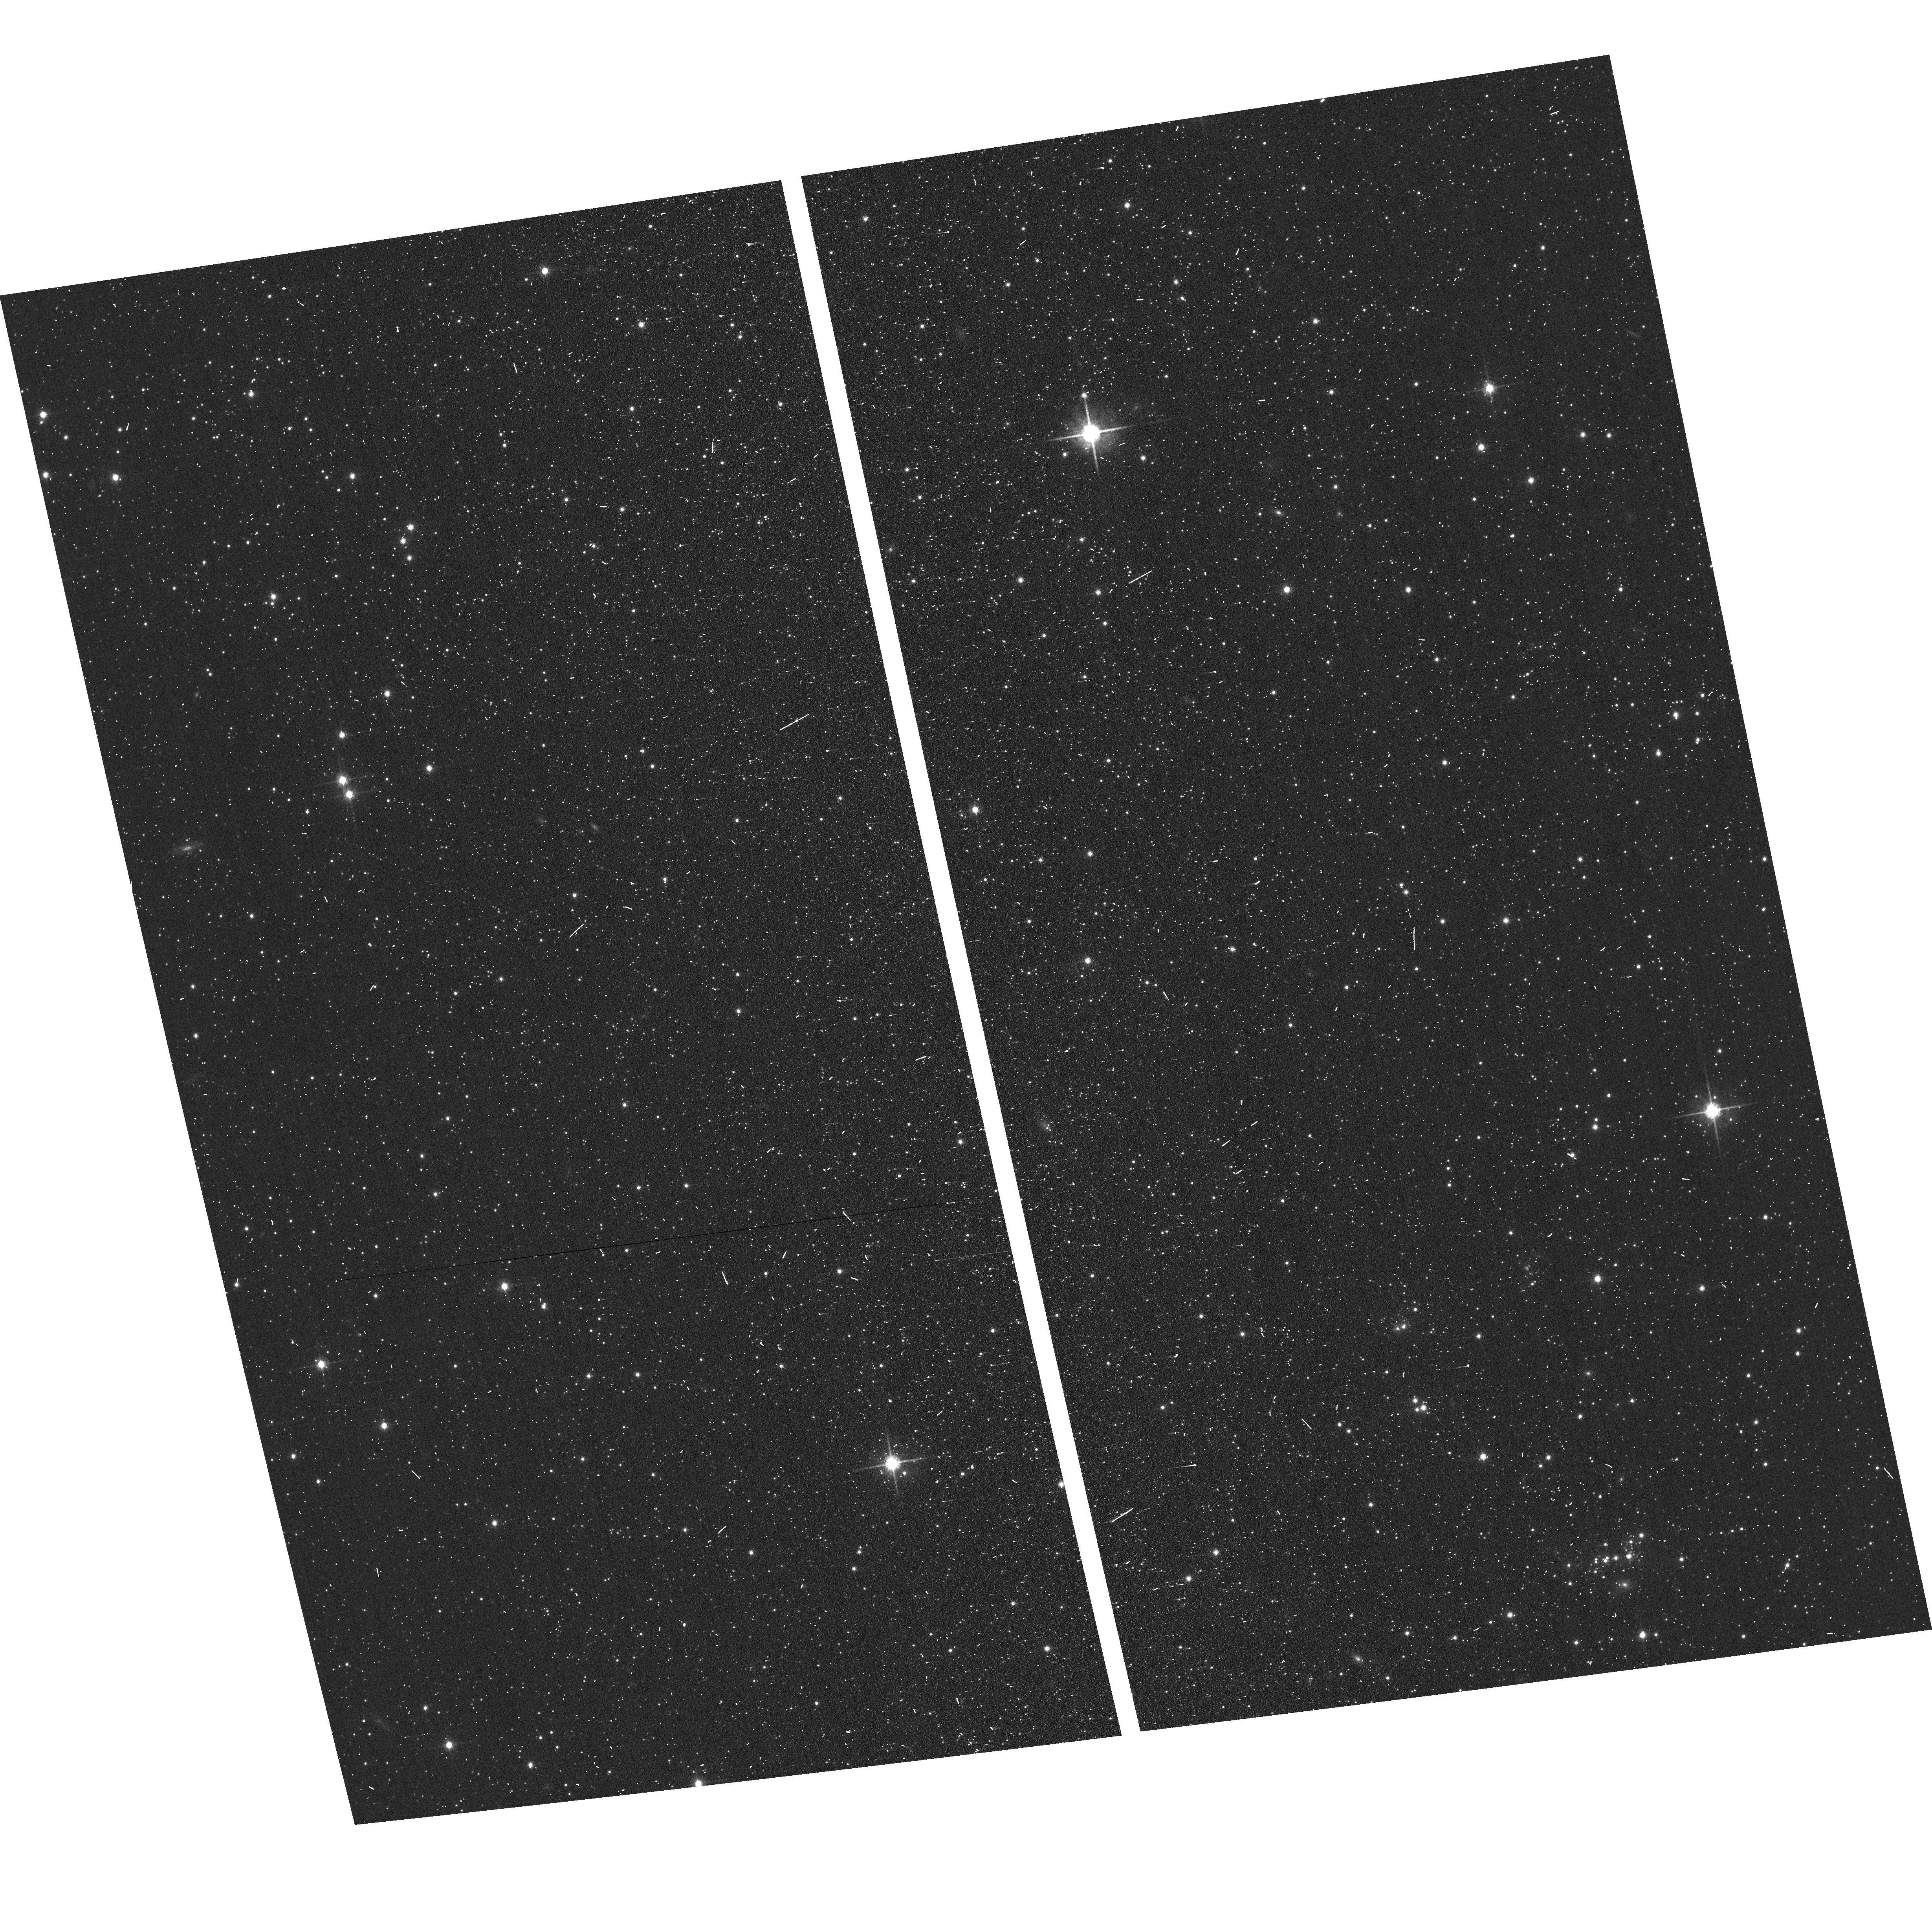
Target: N83-F15-WFC
Instrument: ACS/WFC
Filter: F814W
Exposure: 2 min
Observation ID: hst_17509_63_acs_wfc_f814w_jf9e63

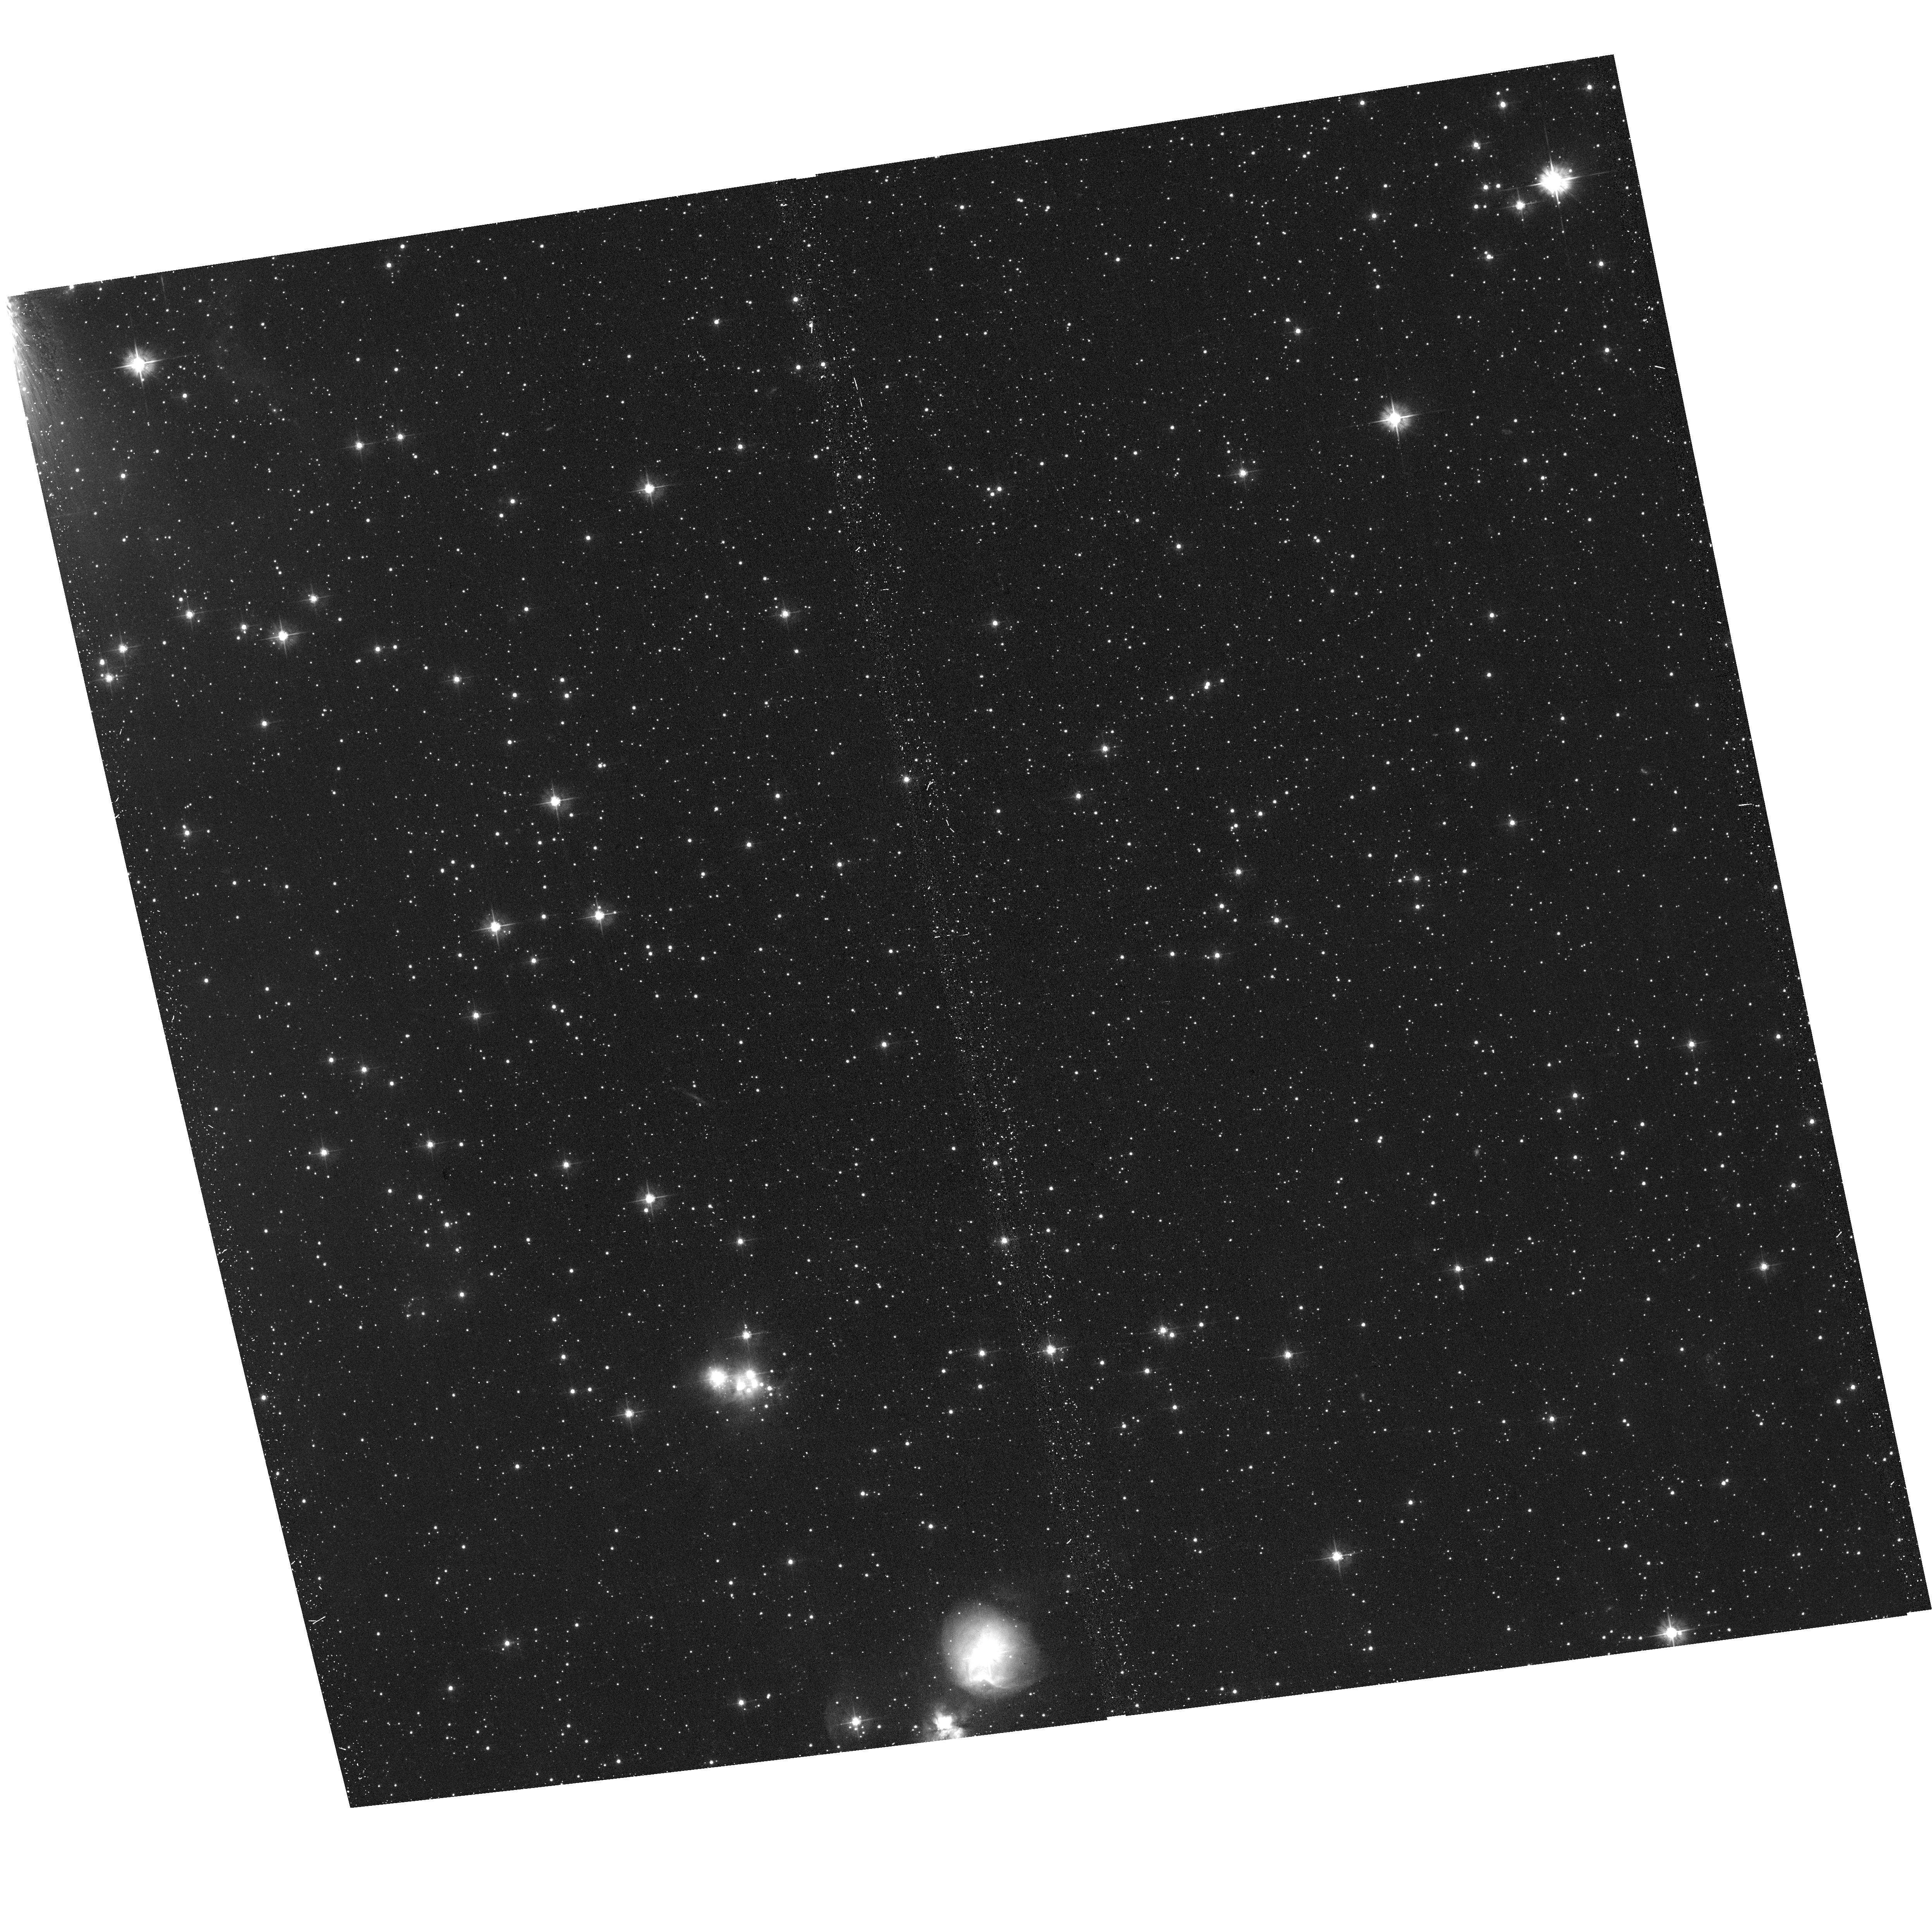
Target: N83-F09-WFC
Instrument: ACS/WFC
Filter: F475W
Exposure: 17 min
Observation ID: hst_17509_07_acs_wfc_f475w_jf9e07

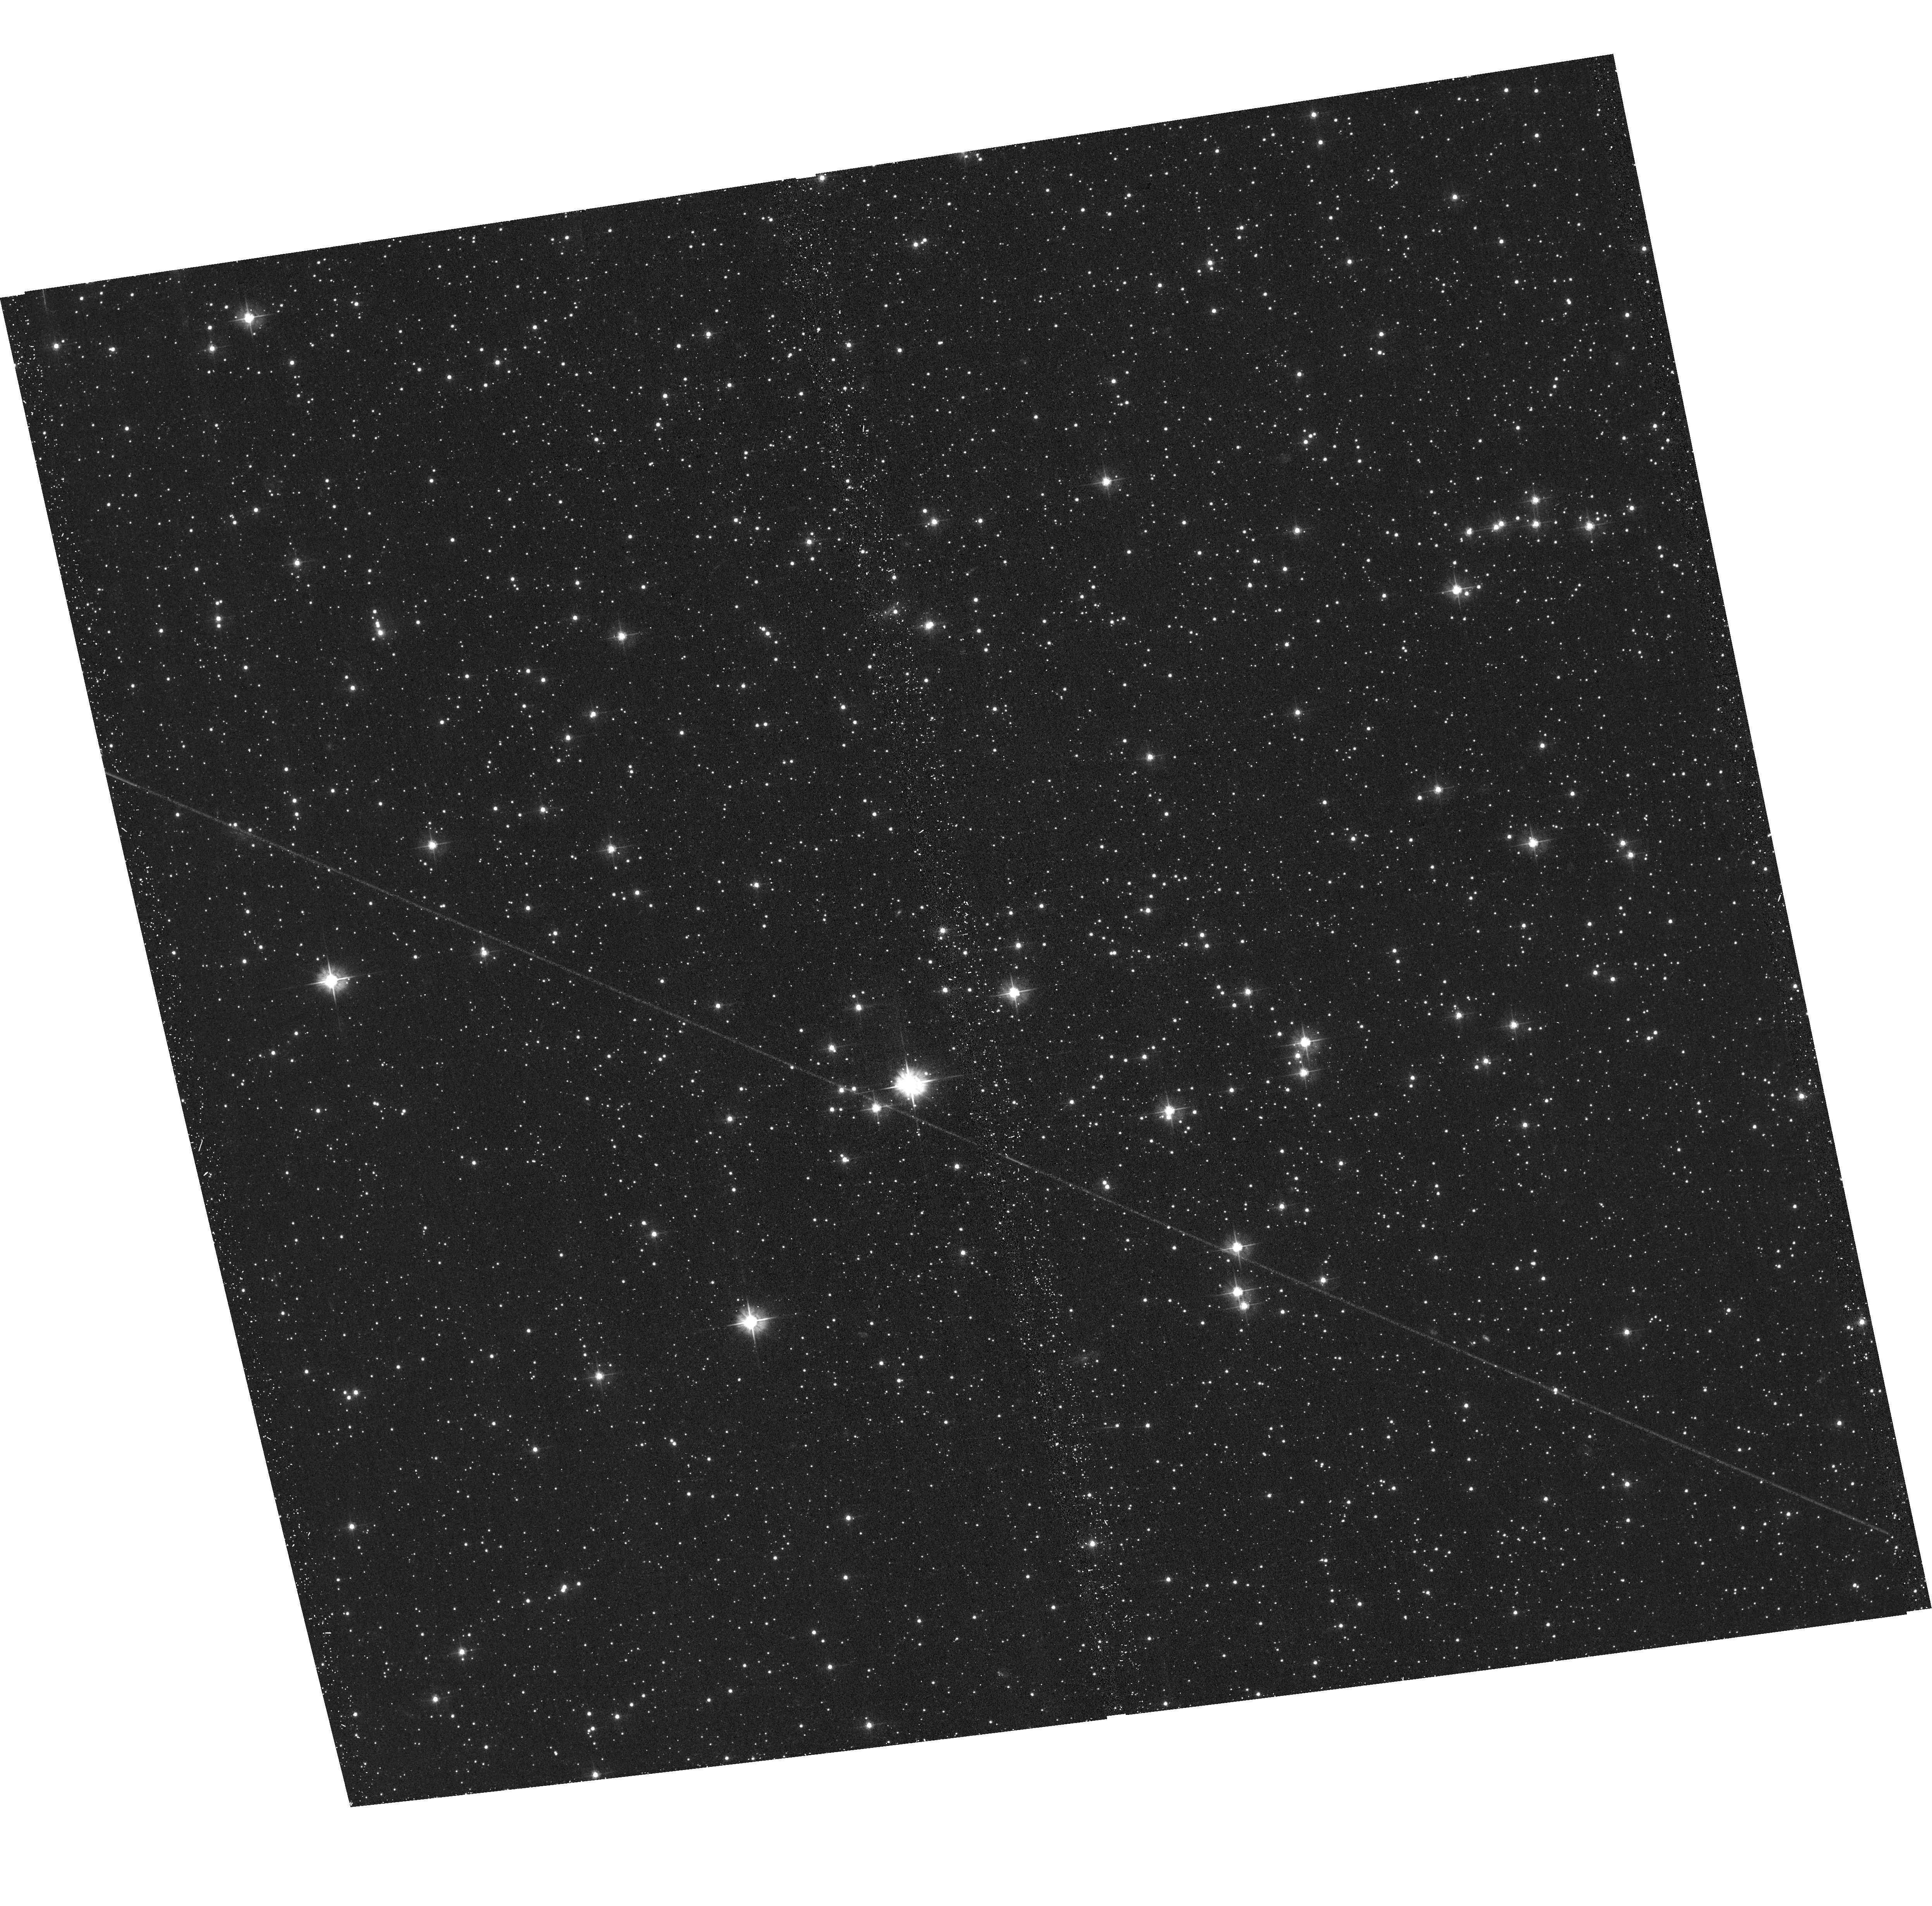
Target: N83-F10-WFC
Instrument: ACS/WFC
Filter: F475W
Exposure: 17 min
Observation ID: hst_17509_08_acs_wfc_f475w_jf9e08

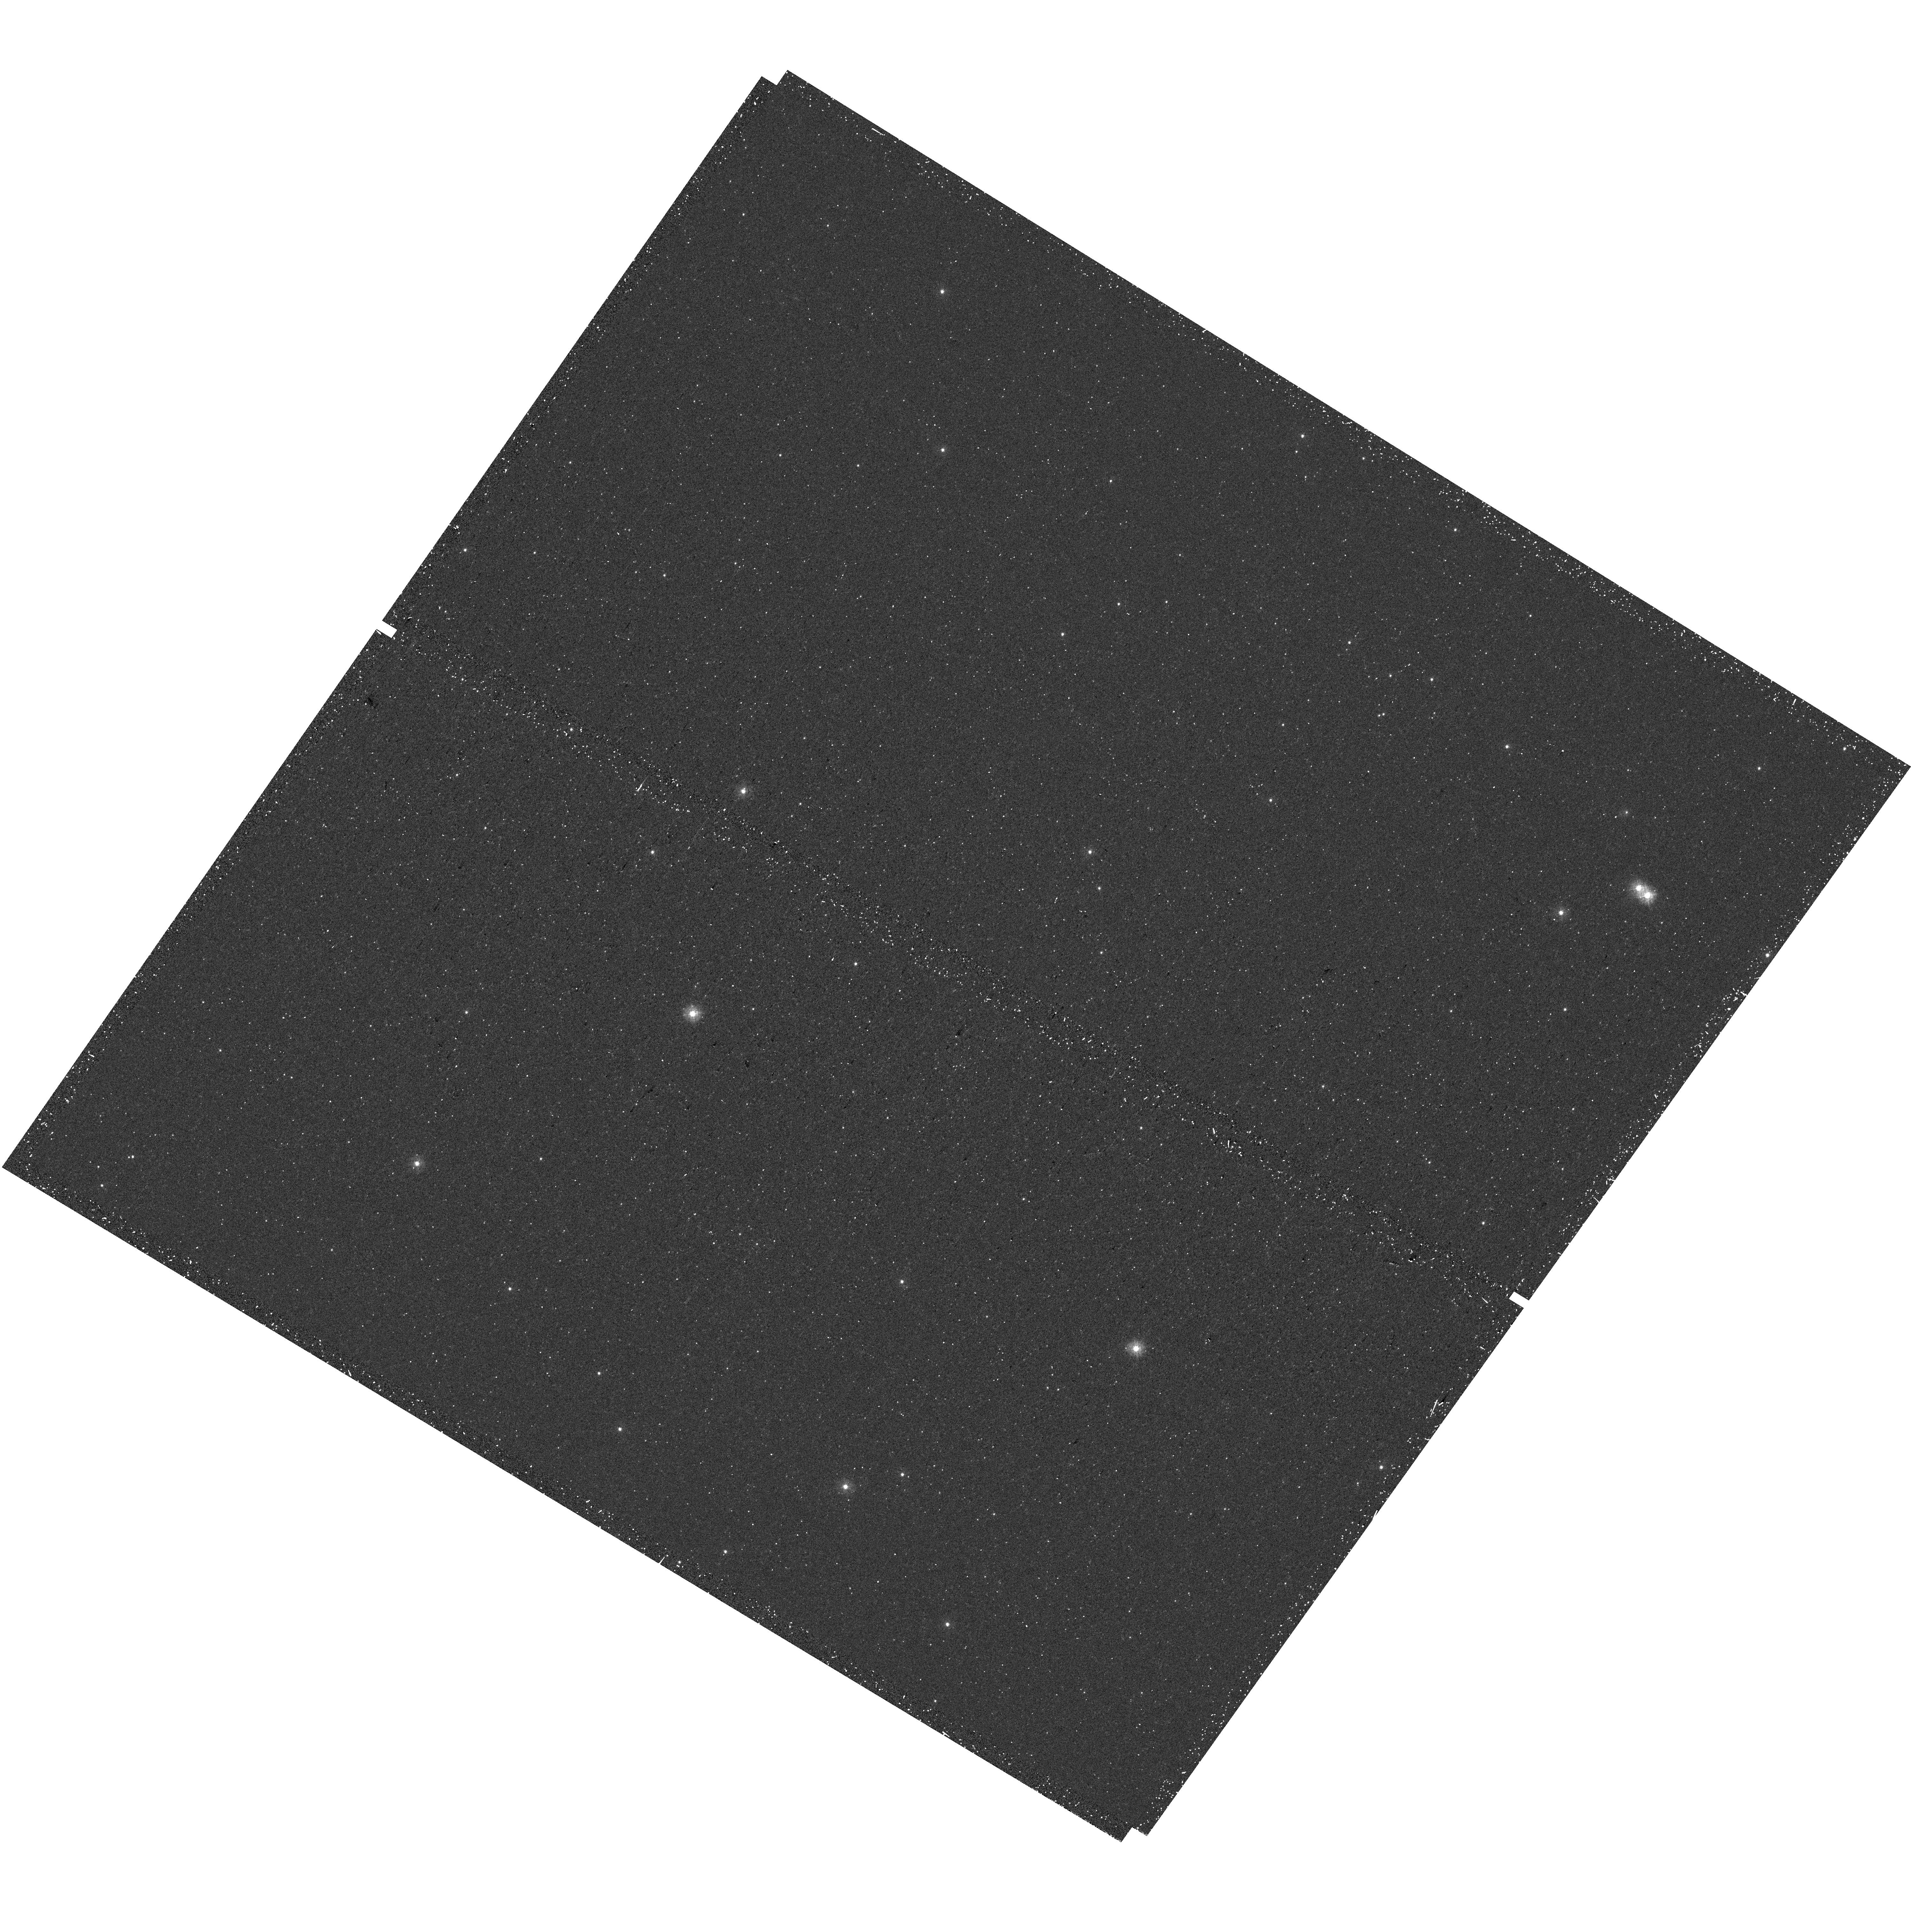
Target: N83-F15-UVIS
Instrument: WFC3/UVIS
Filter: F275W
Exposure: 20 min
Observation ID: hst_17509_15_wfc3_uvis_f275w_if9e15

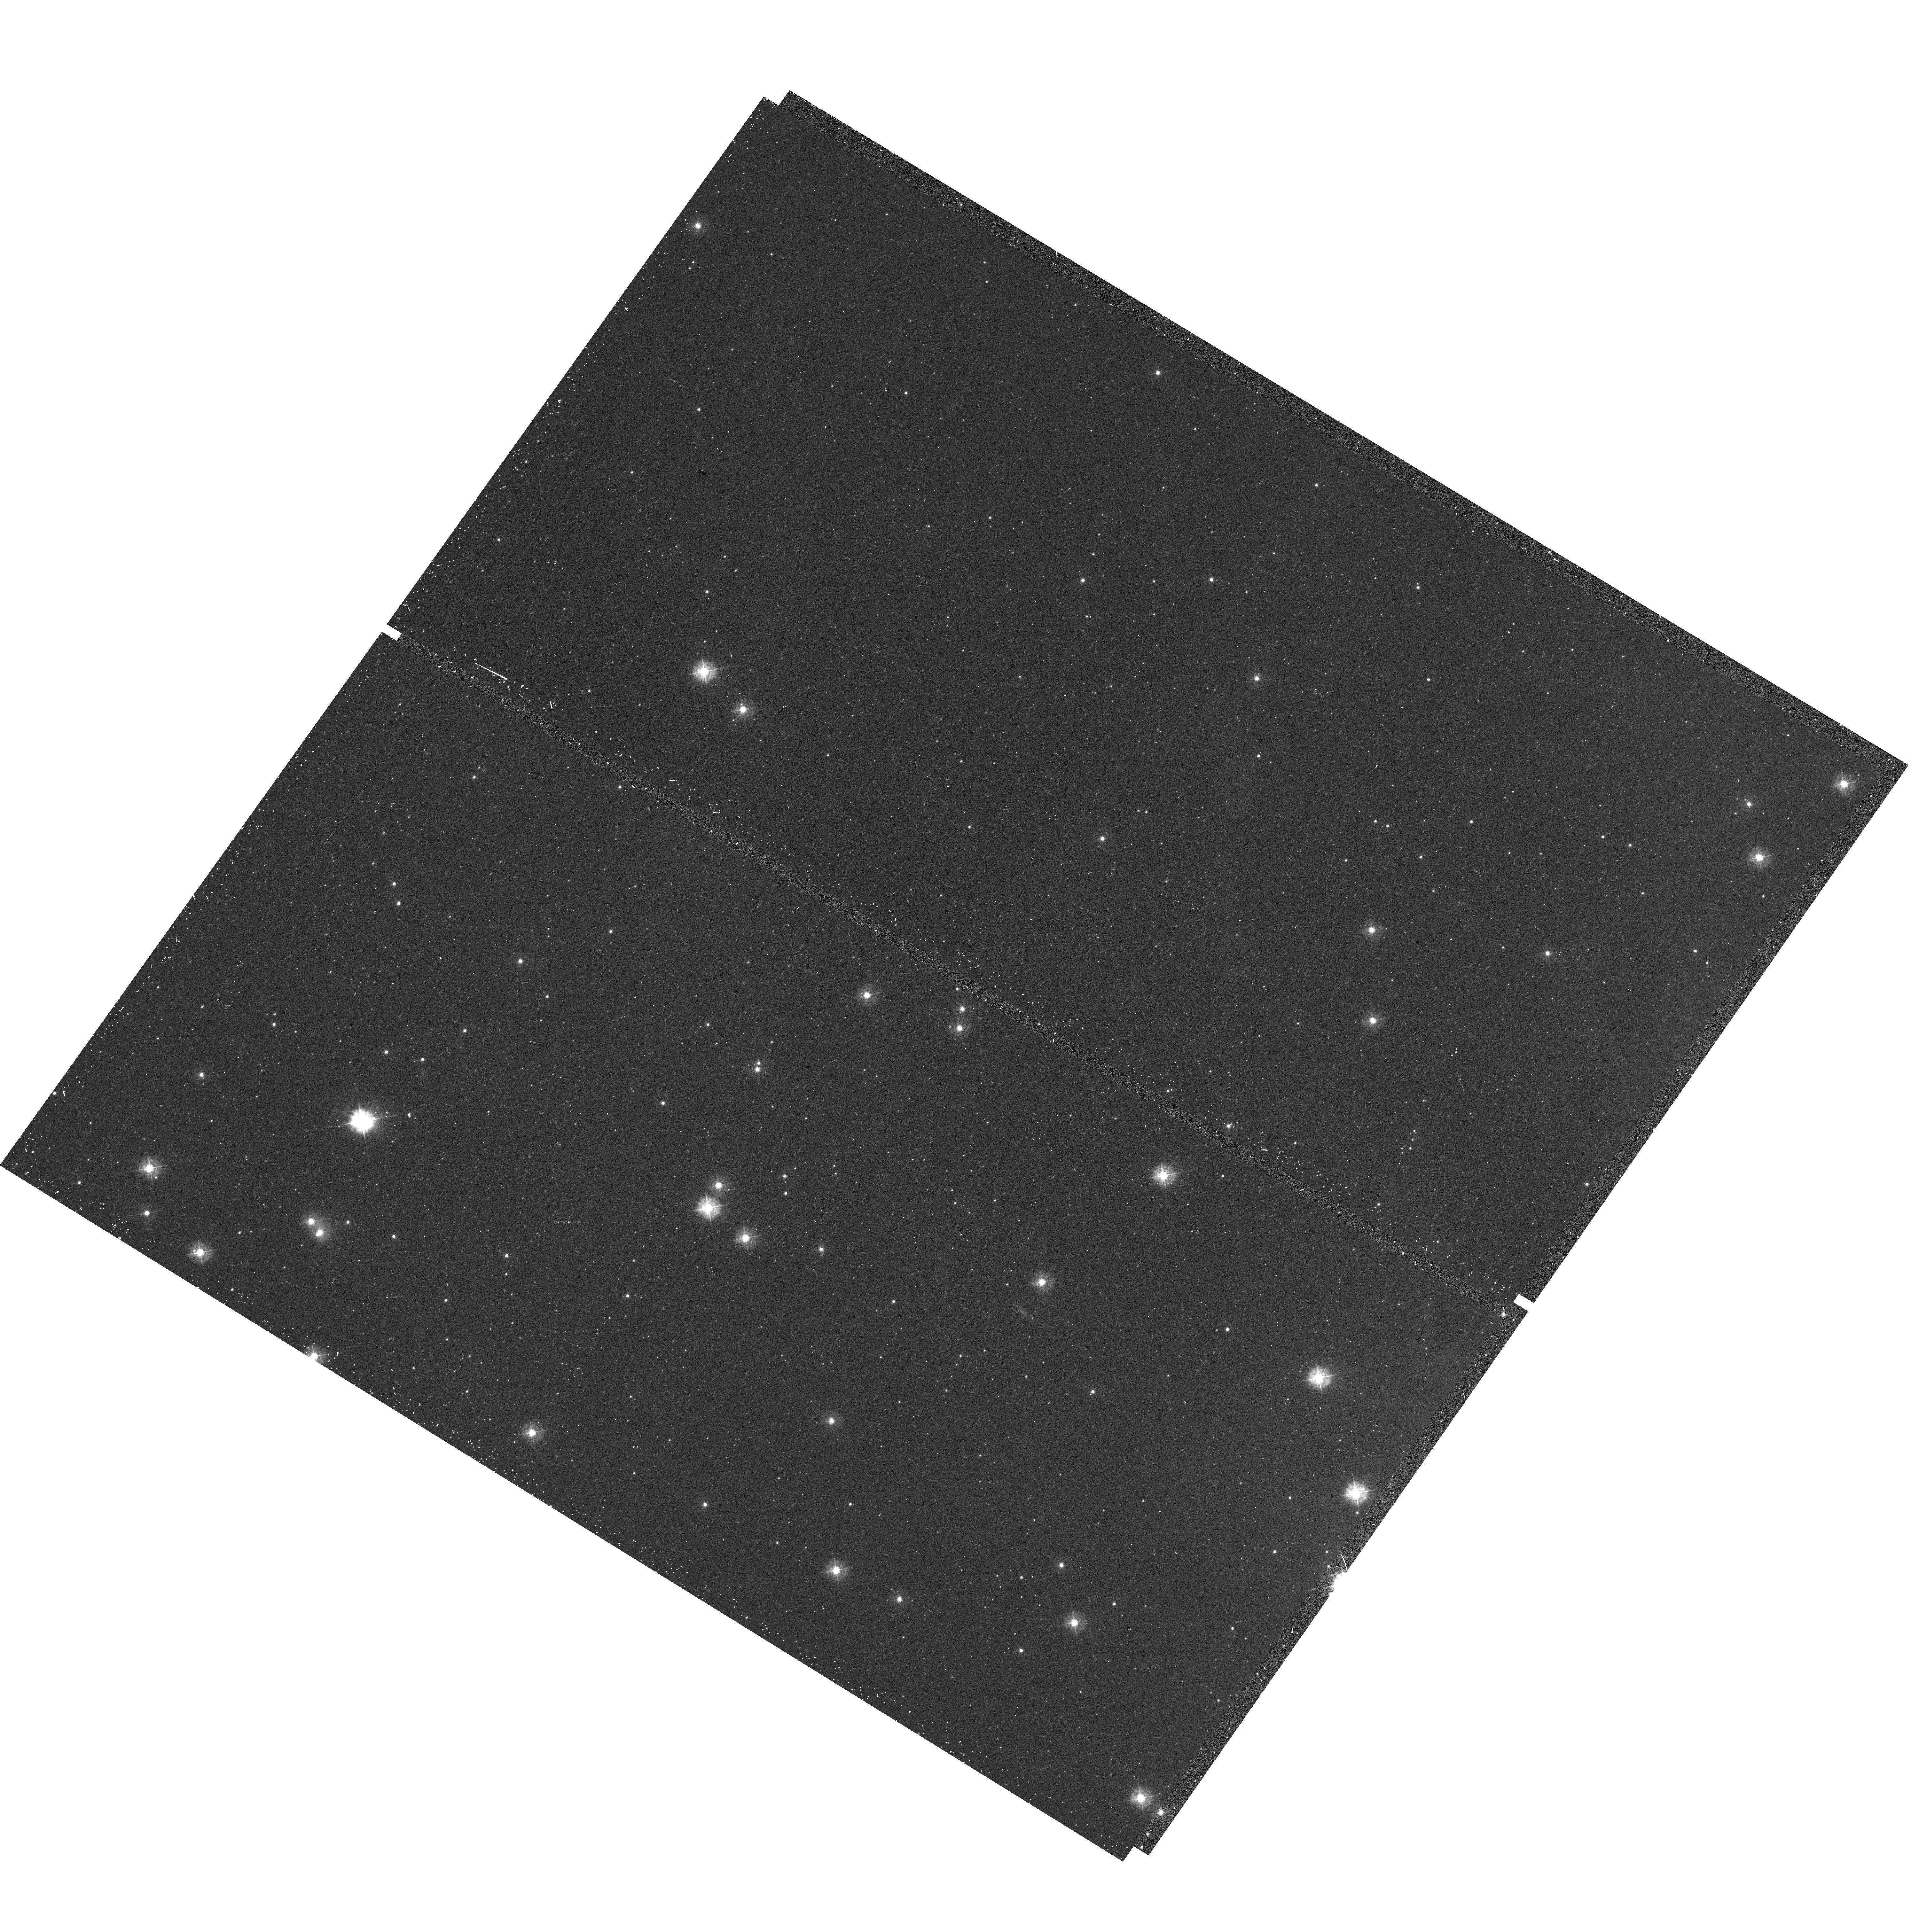
Target: N83-F02-UVIS
Instrument: WFC3/UVIS
Filter: F336W
Exposure: 15 min
Observation ID: hst_17509_02_wfc3_uvis_f336w_if9e02

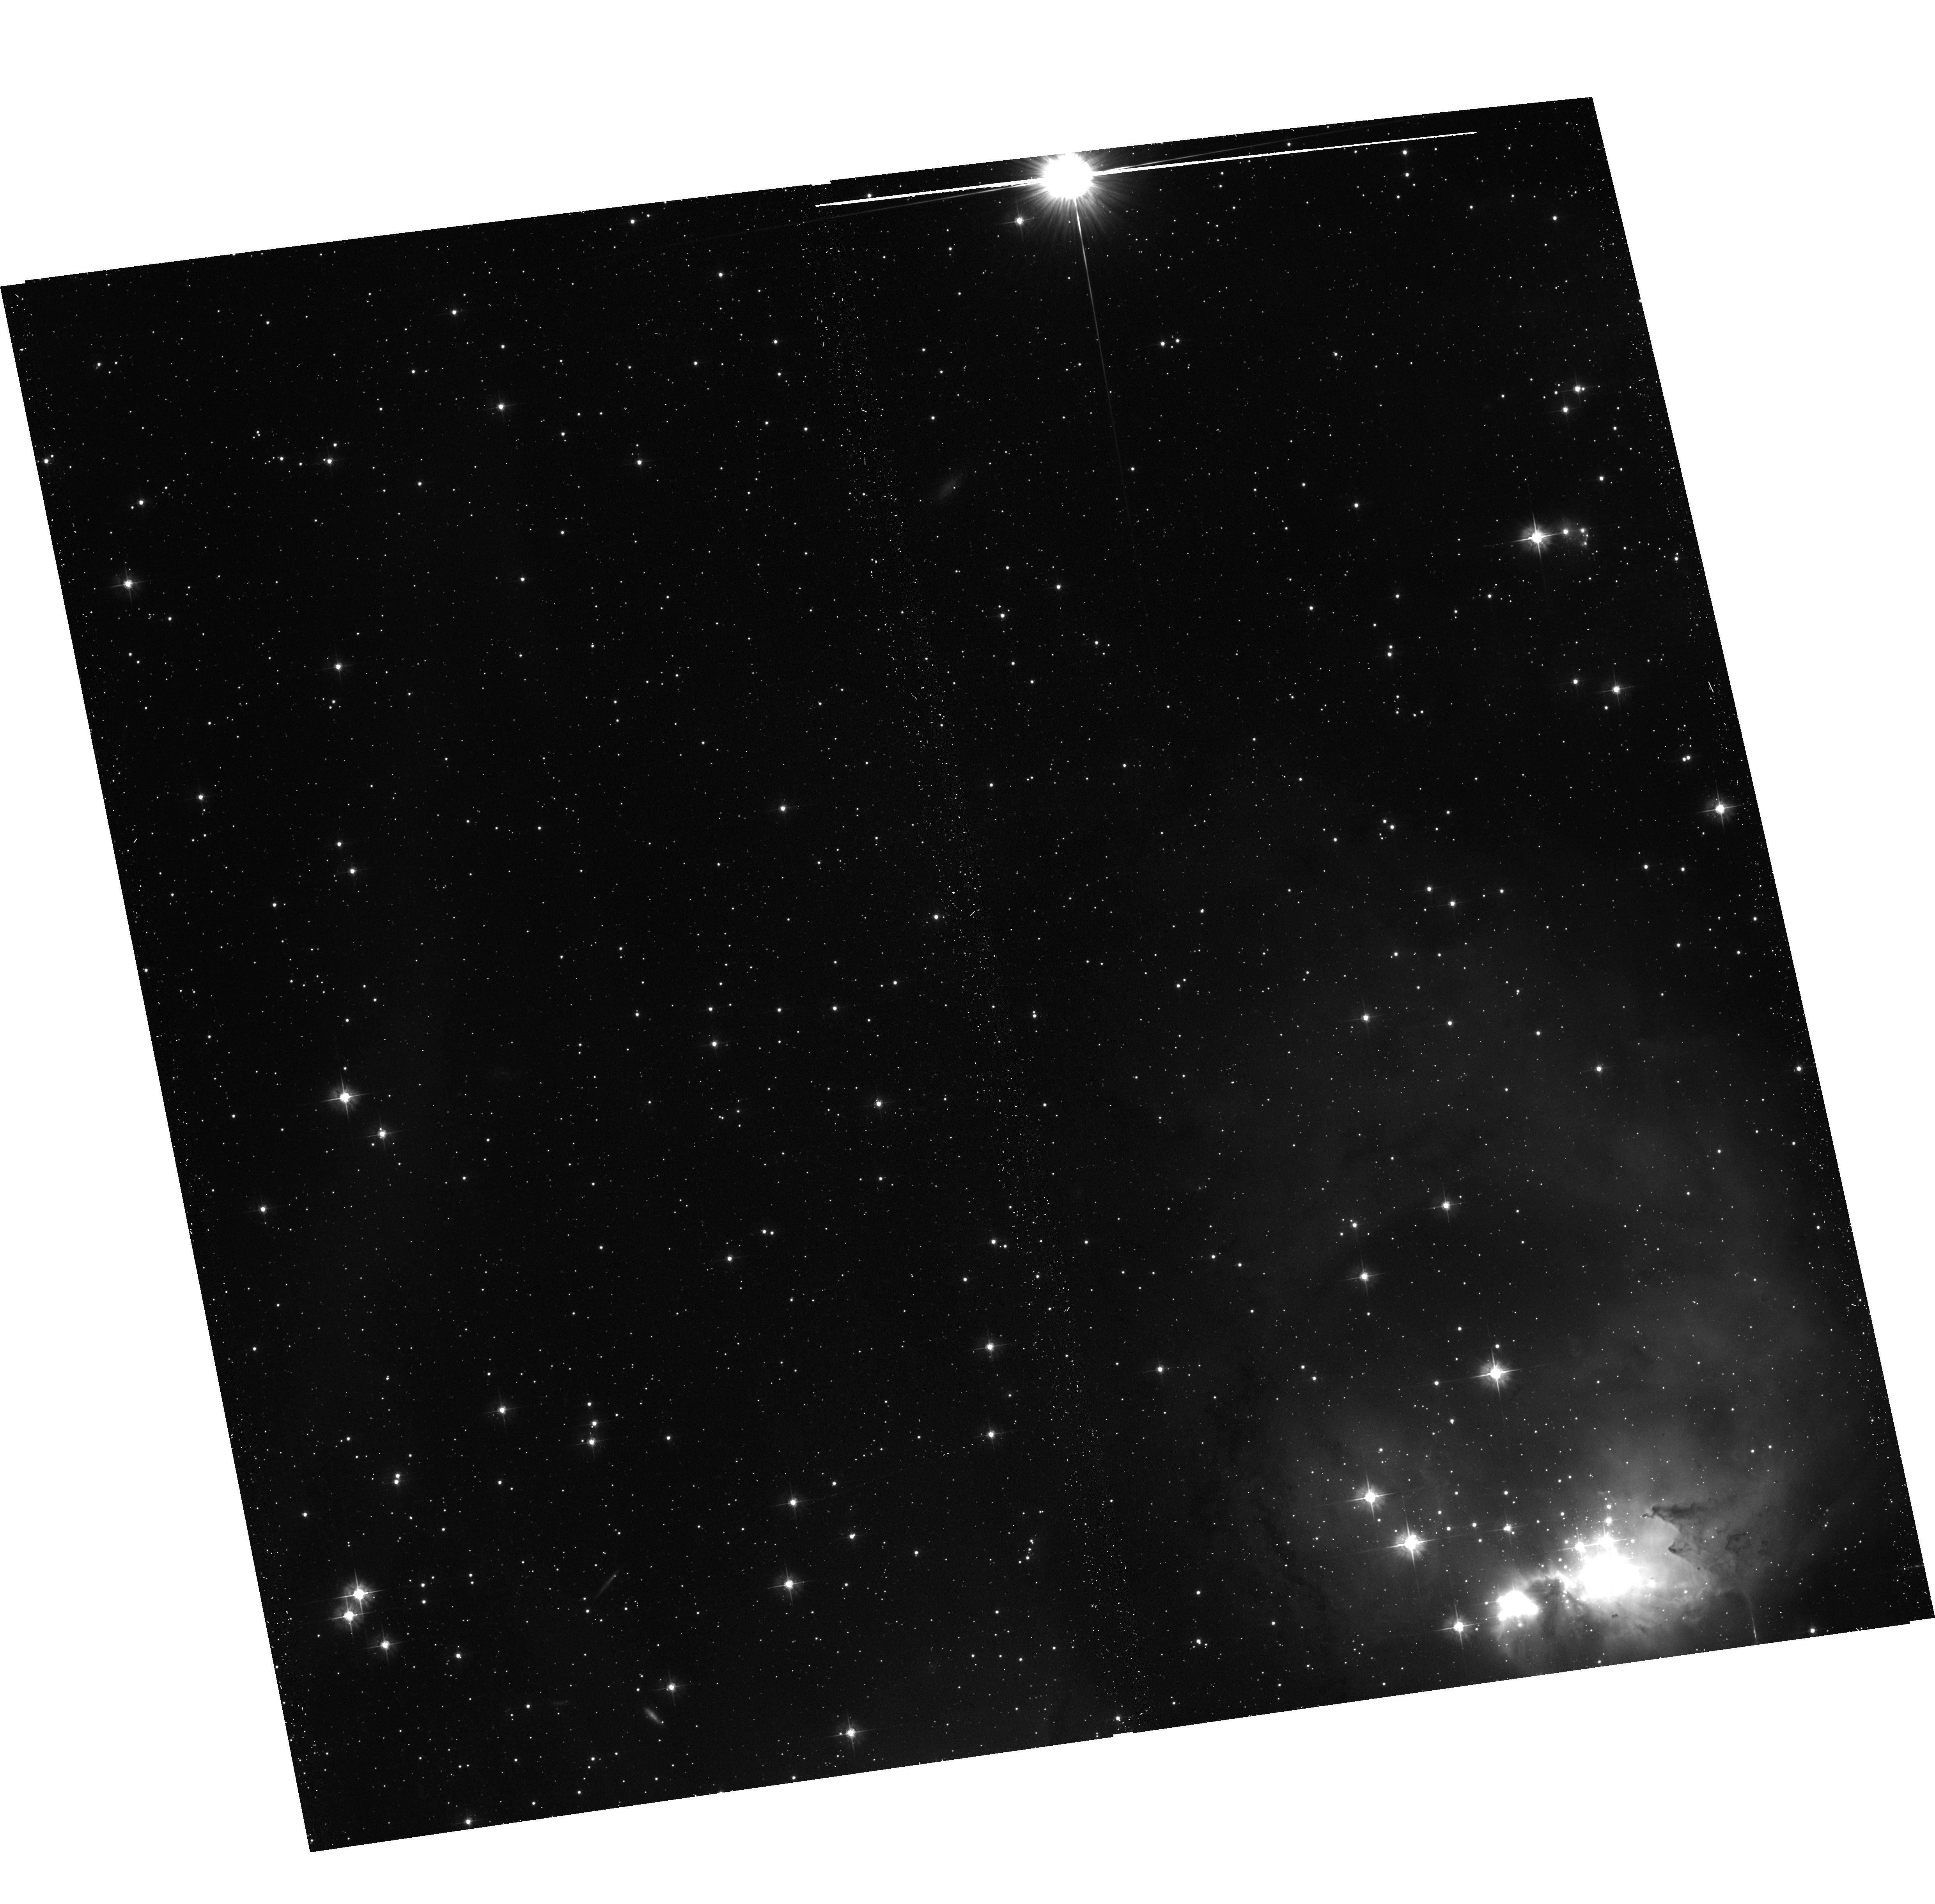
Target: N83-F02-WFC
Instrument: ACS/WFC
Filter: F475W
Exposure: 17 min
Observation ID: hst_17509_05_acs_wfc_f475w_jf9e05

Winging the SMC: 3D Structure of the Interstellar Medium in the Tidally Distrupted Wing of the SMC (PI: Lindberg, Christina Willecke)

We propose to use resolved stellar populations to constrain the dynamical state of the interstellar medium (ISM) in star-forming regions N83/N84 of the Small Magellanic Cloud (SMC). Our proposal will use 15 orbits and 12 hours of HST and JWST time to cover a 12.5'x7.5' area of the SMC in 6 broad-band filters from near ultra-violet (NUV) to the near-infrared (NIR). By fitting the spectral energy distributions (SED) of resolved stars with broad wavelength coverage, we can simultaneously probe distance and line-of-sight extinction, enabling us to constrain distances to diffuse gas structures. The broadband SEDs will provide stellar and dust extinction physical parameters to complement existing observations of molecular gas (ALMA), ionized gas (Spitzer-IRS), and atomic hydrogen (GASKAP) in the region. With these results, we can map the 3D gas distribution in the region to see whether gas flows are colliding or diverging. These results will help us understand how tidal interactions between interacting galaxies are capable of fostering bursts of star formation. We aim to achieve the following objectives: (1) measure the definitive distance to the ISM in the SMC wing, providing vital model constraints for understanding the collision history between the SMC and LMC; (2) determine the relative distance between molecular clouds to gain insight into the dynamical state of the ISM in the region; (3) investigate the correlation between extinction and various phases of the ISM in low-metallicity environments.